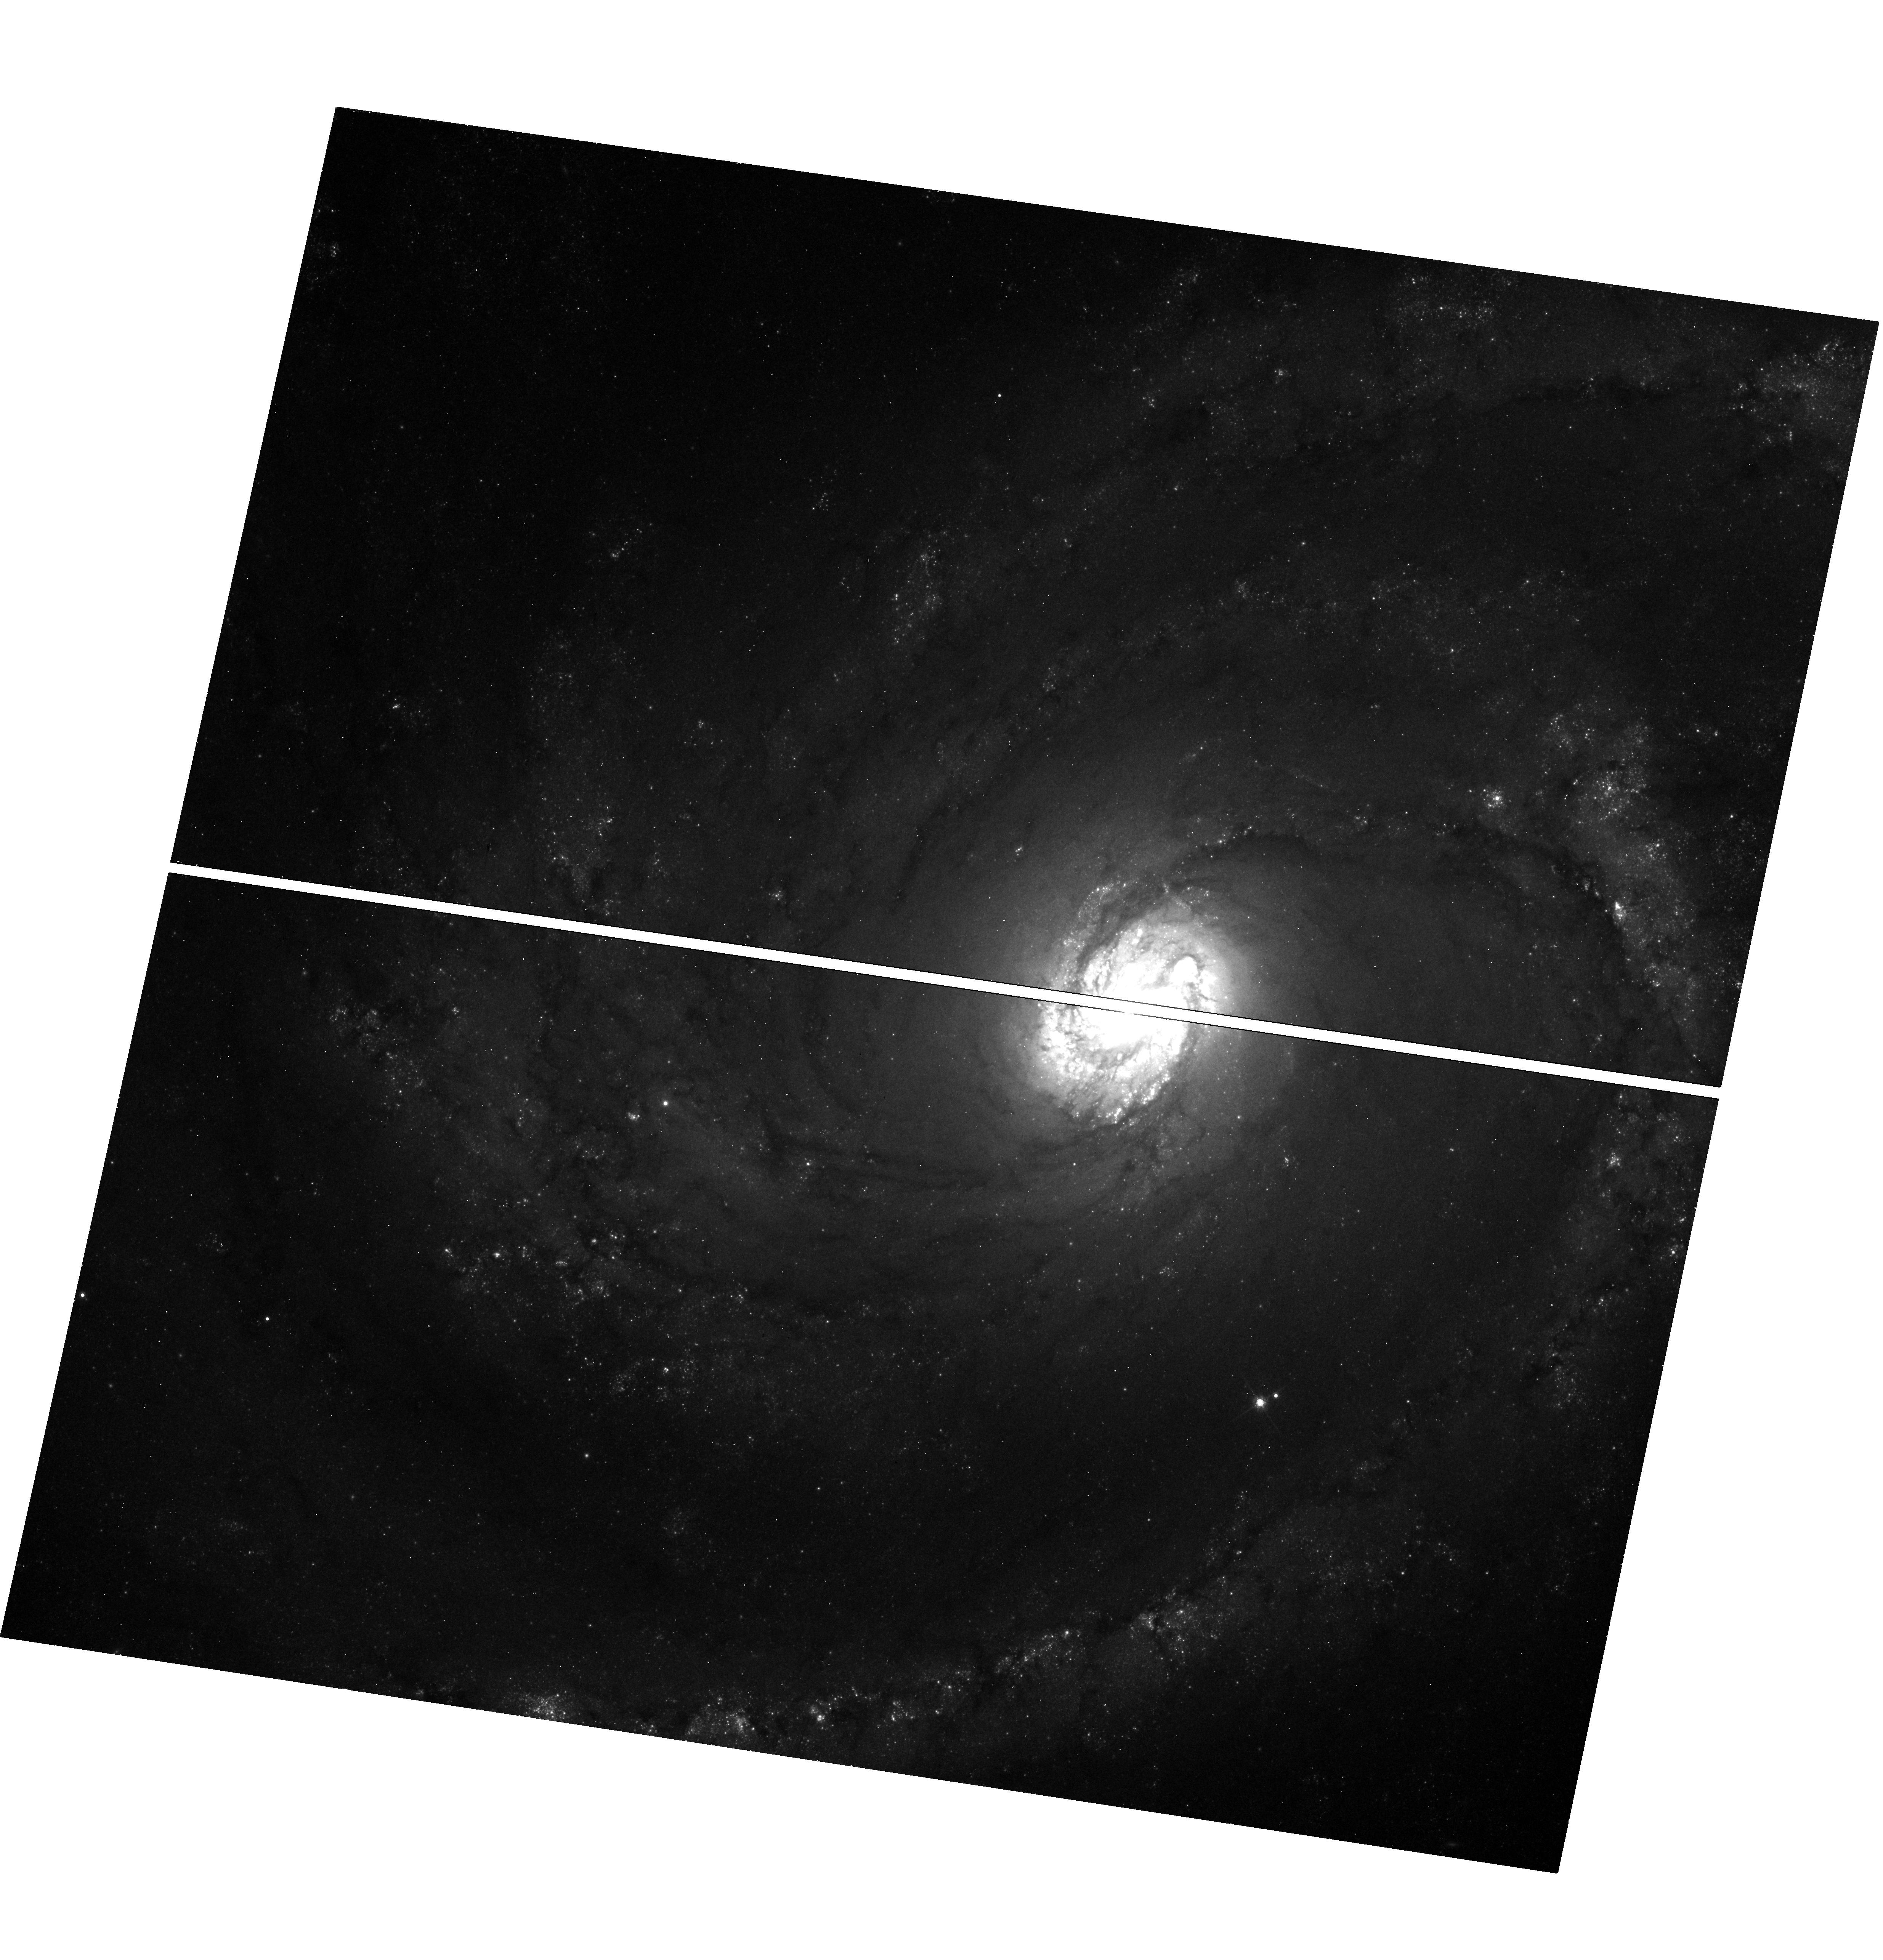
Target: SN2019EHK
Instrument: WFC3/UVIS
Filter: F814W
Exposure: 15 min
Observation ID: hst_16075_01_wfc3_uvis_f814w_ie9801

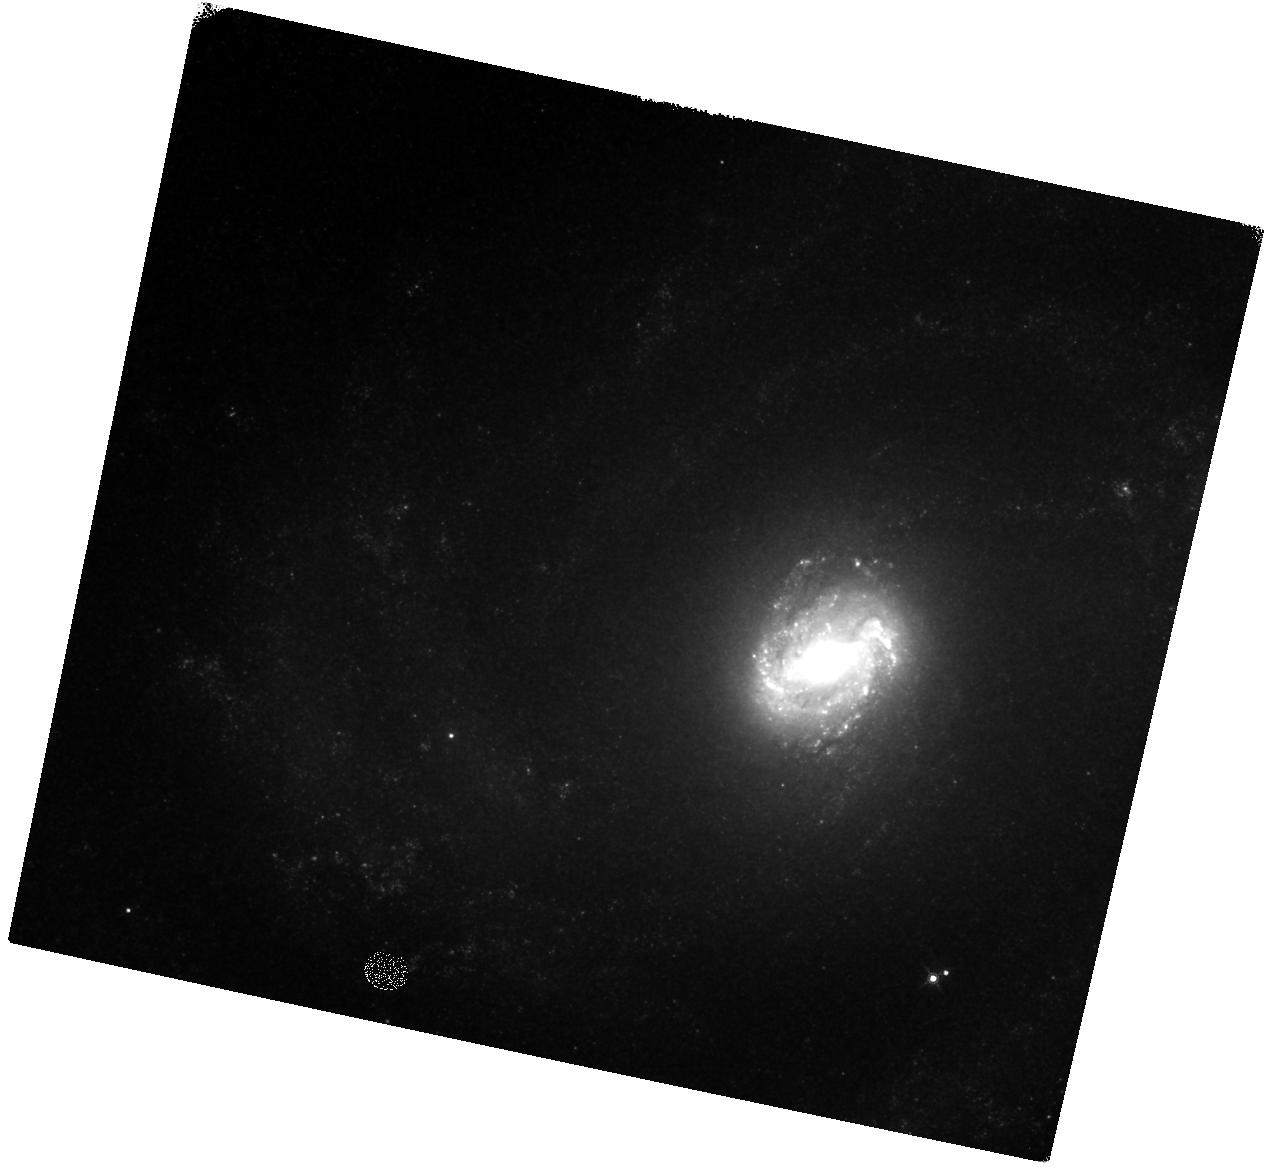
Target: SN2019EHK
Instrument: WFC3/IR
Filter: F160W
Exposure: 20 min
Observation ID: hst_16075_01_wfc3_ir_f160w_ie9801

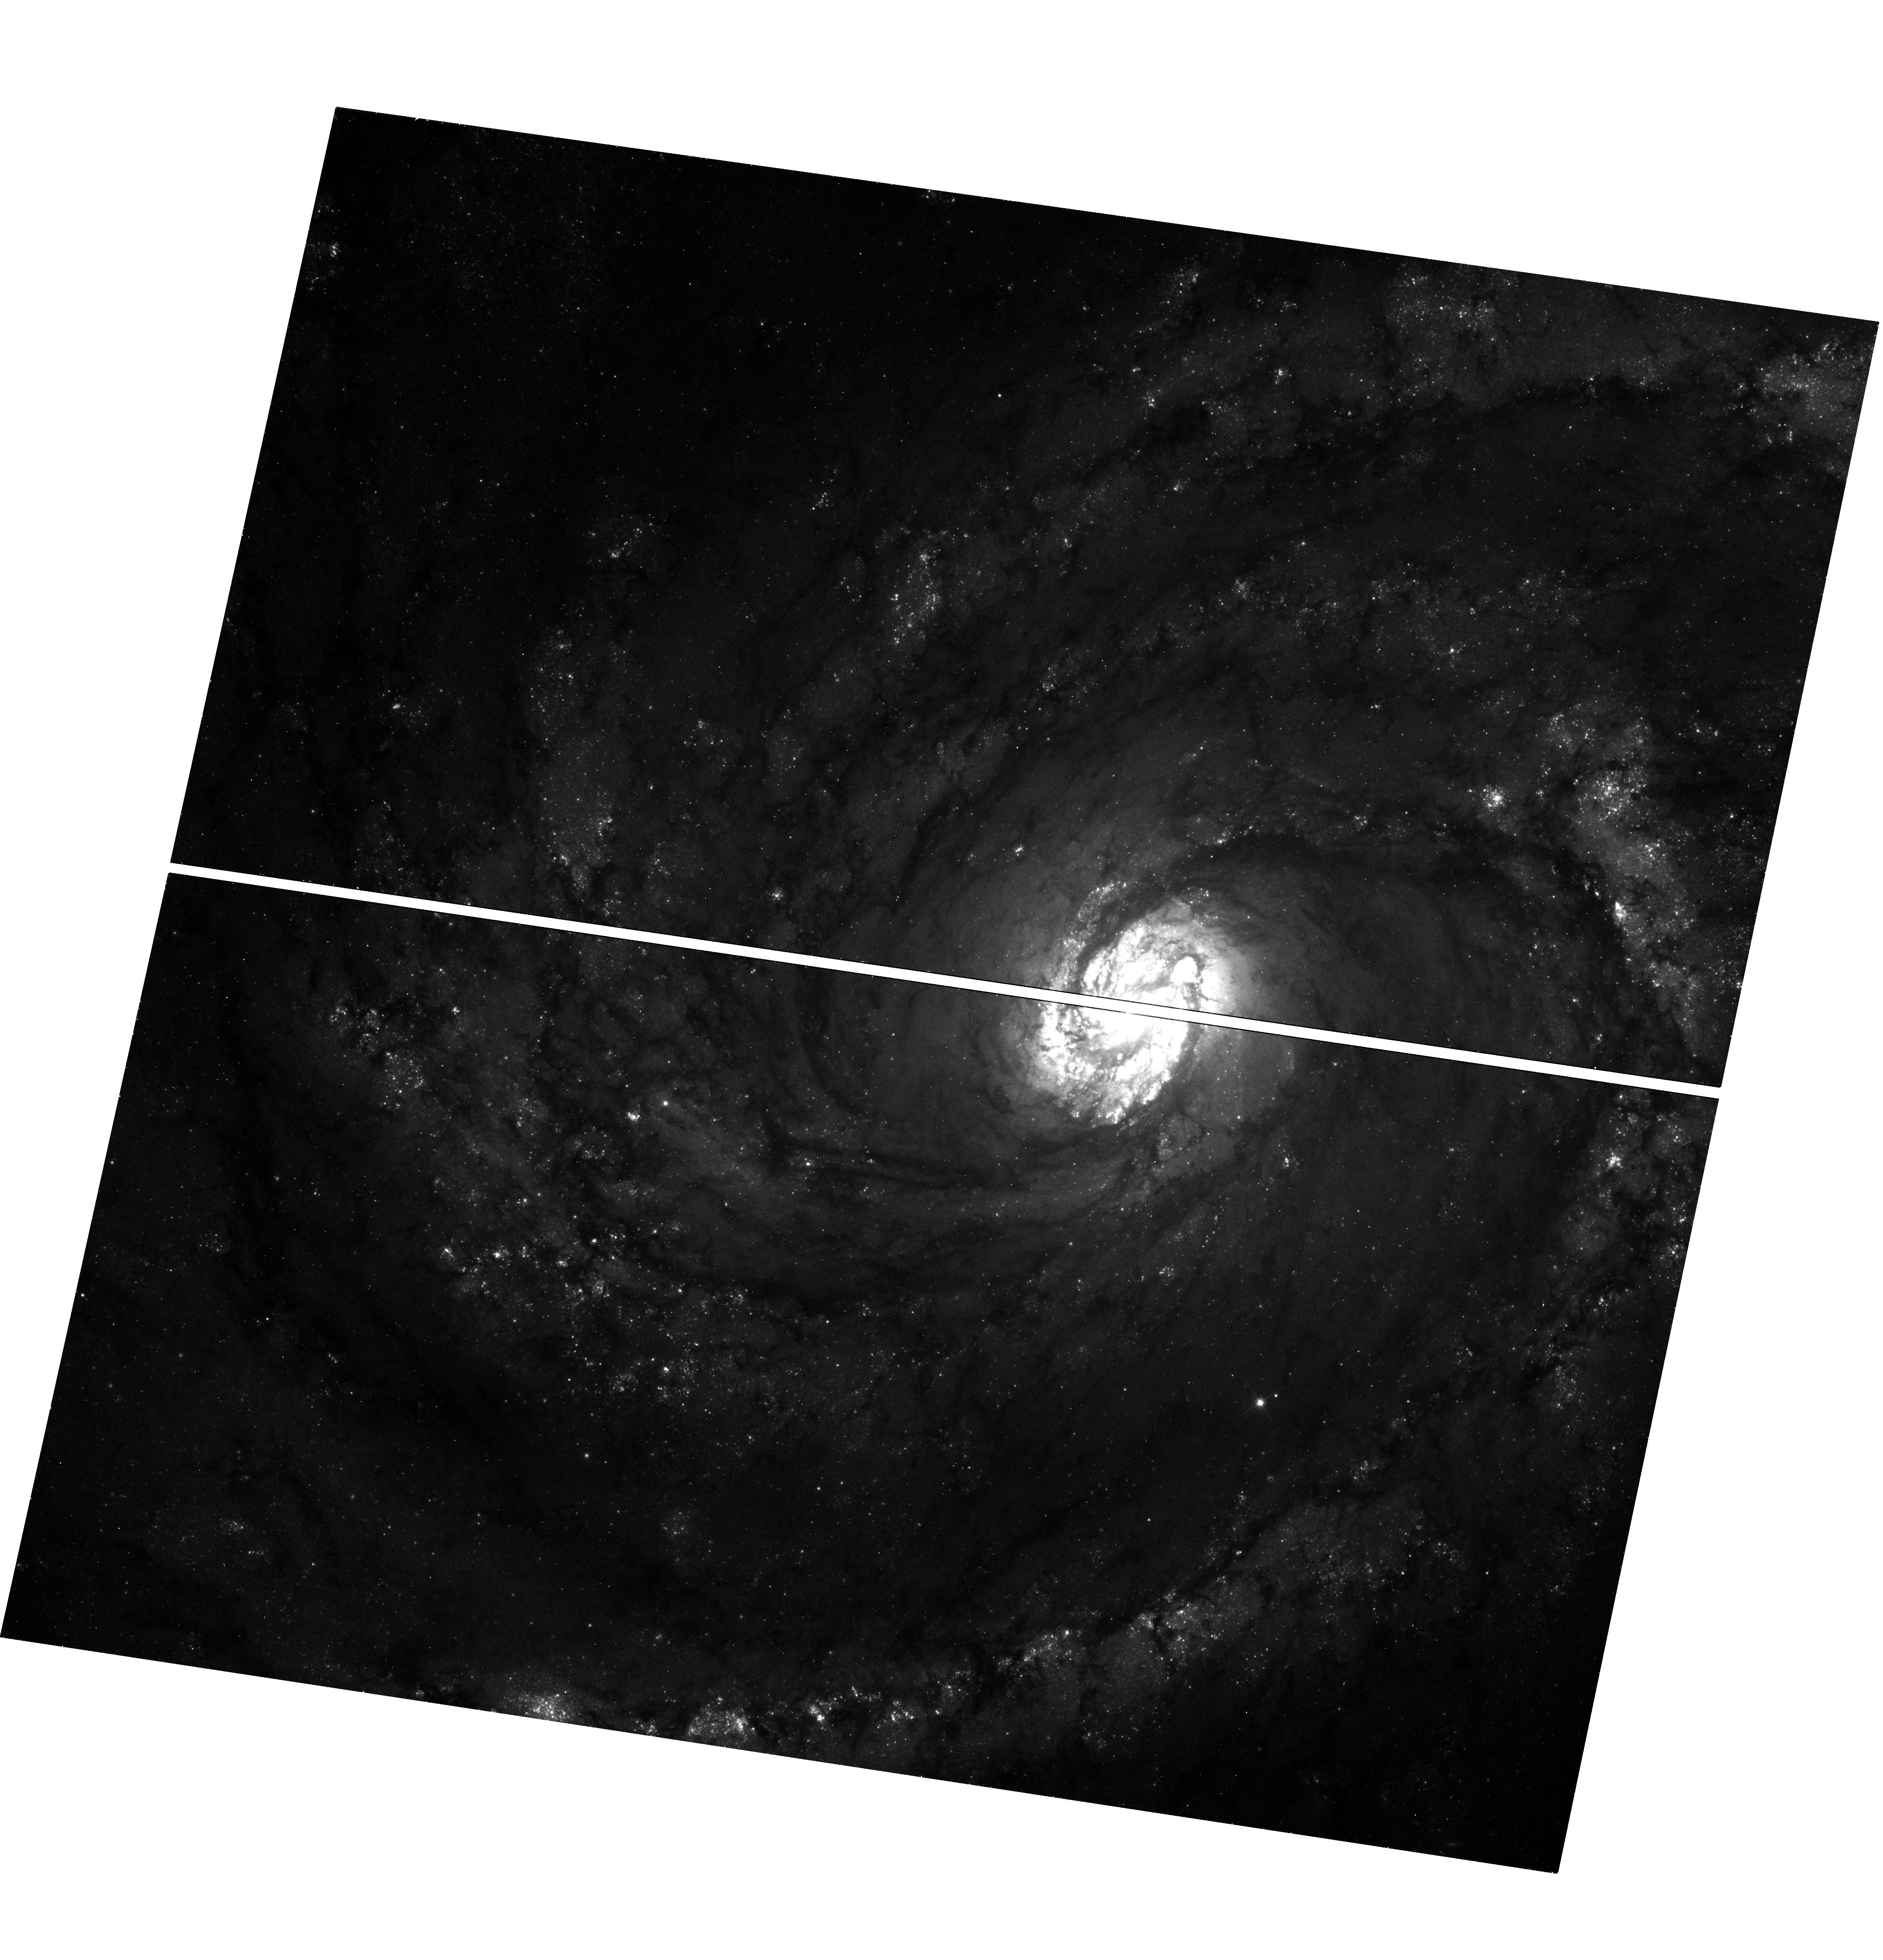
Target: SN2019EHK
Instrument: WFC3/UVIS
Filter: F555W
Exposure: 25 min
Observation ID: hst_16075_01_wfc3_uvis_f555w_ie9801

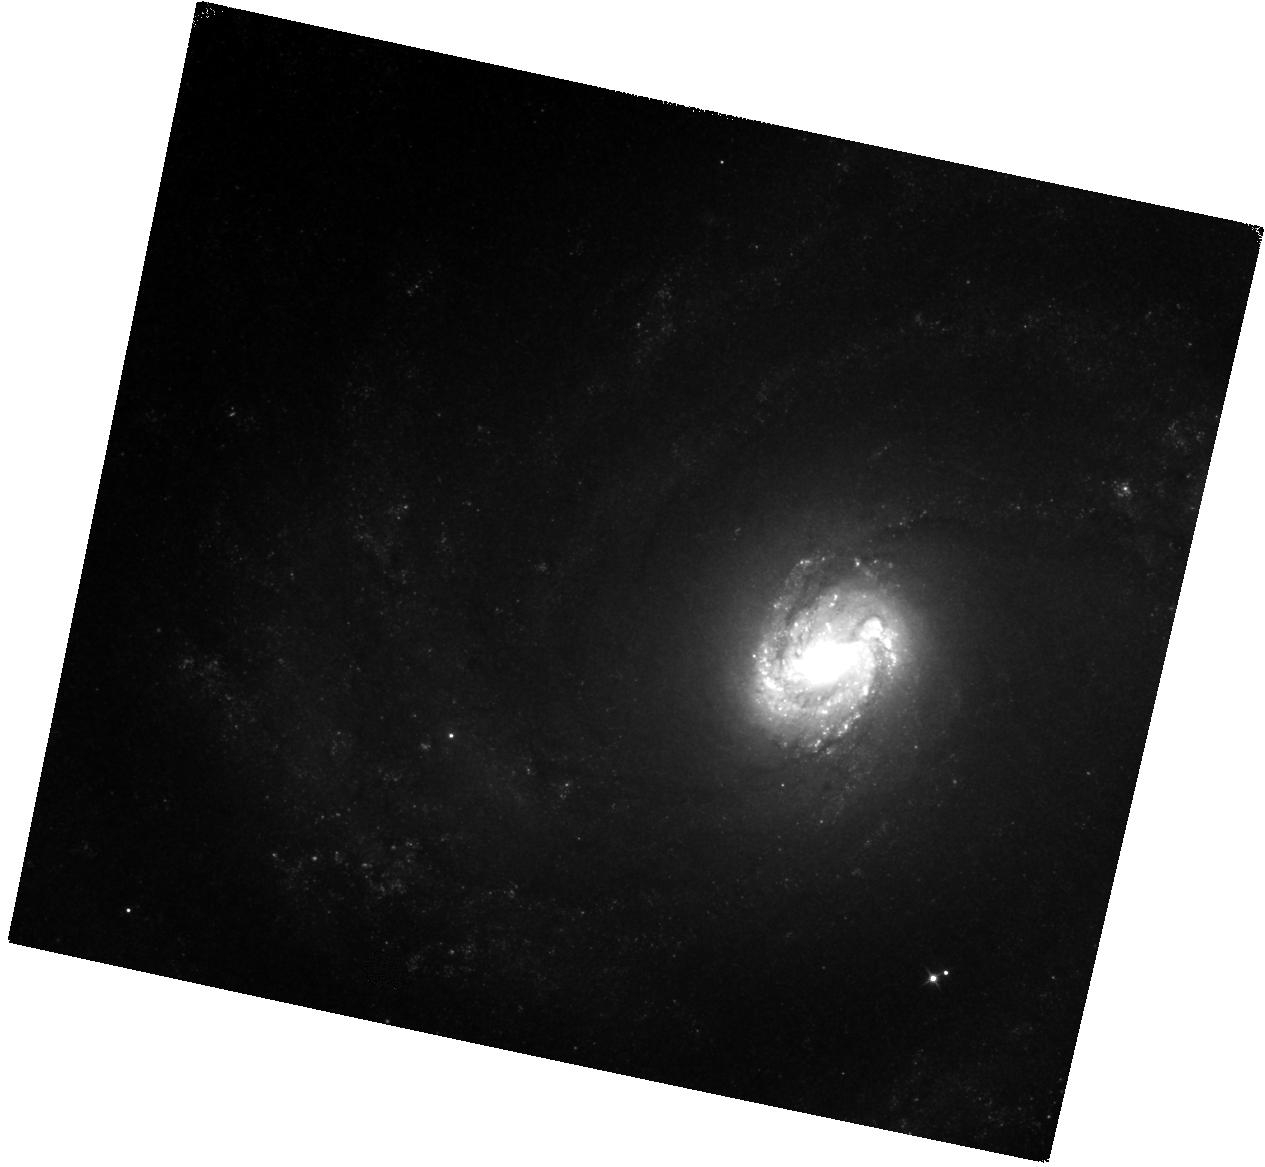
Target: SN2019EHK
Instrument: WFC3/IR
Filter: F110W
Exposure: 20 min
Observation ID: hst_16075_01_wfc3_ir_f110w_ie9801

Late-time Observations of Calcium-Rich Transient SN 2019ehk (PI: Jacobson-Galan, Wynn Vicente)

Supernova (SN) 2019ehk in M100 is the closest known Calcium-rich (Ca-rich) transient and the only object in this class with an X-ray detection. Prompt, high-cadence follow-up of this transient across the EM spectrum, in addition to pre-explosion HST imaging, has indicated that the progenitor star was likely low mass and surrounded by dense circumstellar material (CSM) whose geometry/density was capable of producing luminous X-ray emission as well as a double-peaked light curve. The close proximity of SN 2019ehk provides the first opportunity to track the photometric evolution of a Ca-rich transient at late phases (>300 days) when the SN luminosity is governed by radioactive decay and/or additional power sources e.g., CSM, and is too faint for ground-based observatories. These objects typically decrease in magnitude rapidly and thus their late-time decline rate and power source is unknown. Here we propose multi-color imaging of SN 2019ehk in order to understand its late-time bolometric behavior and to constrain the total mass of Ni-56 synthesized in the explosion. This will allow us to test whether SN 2019ehk is powered solely by radioactive decay or by additional CSM at large distances from the progenitor system.